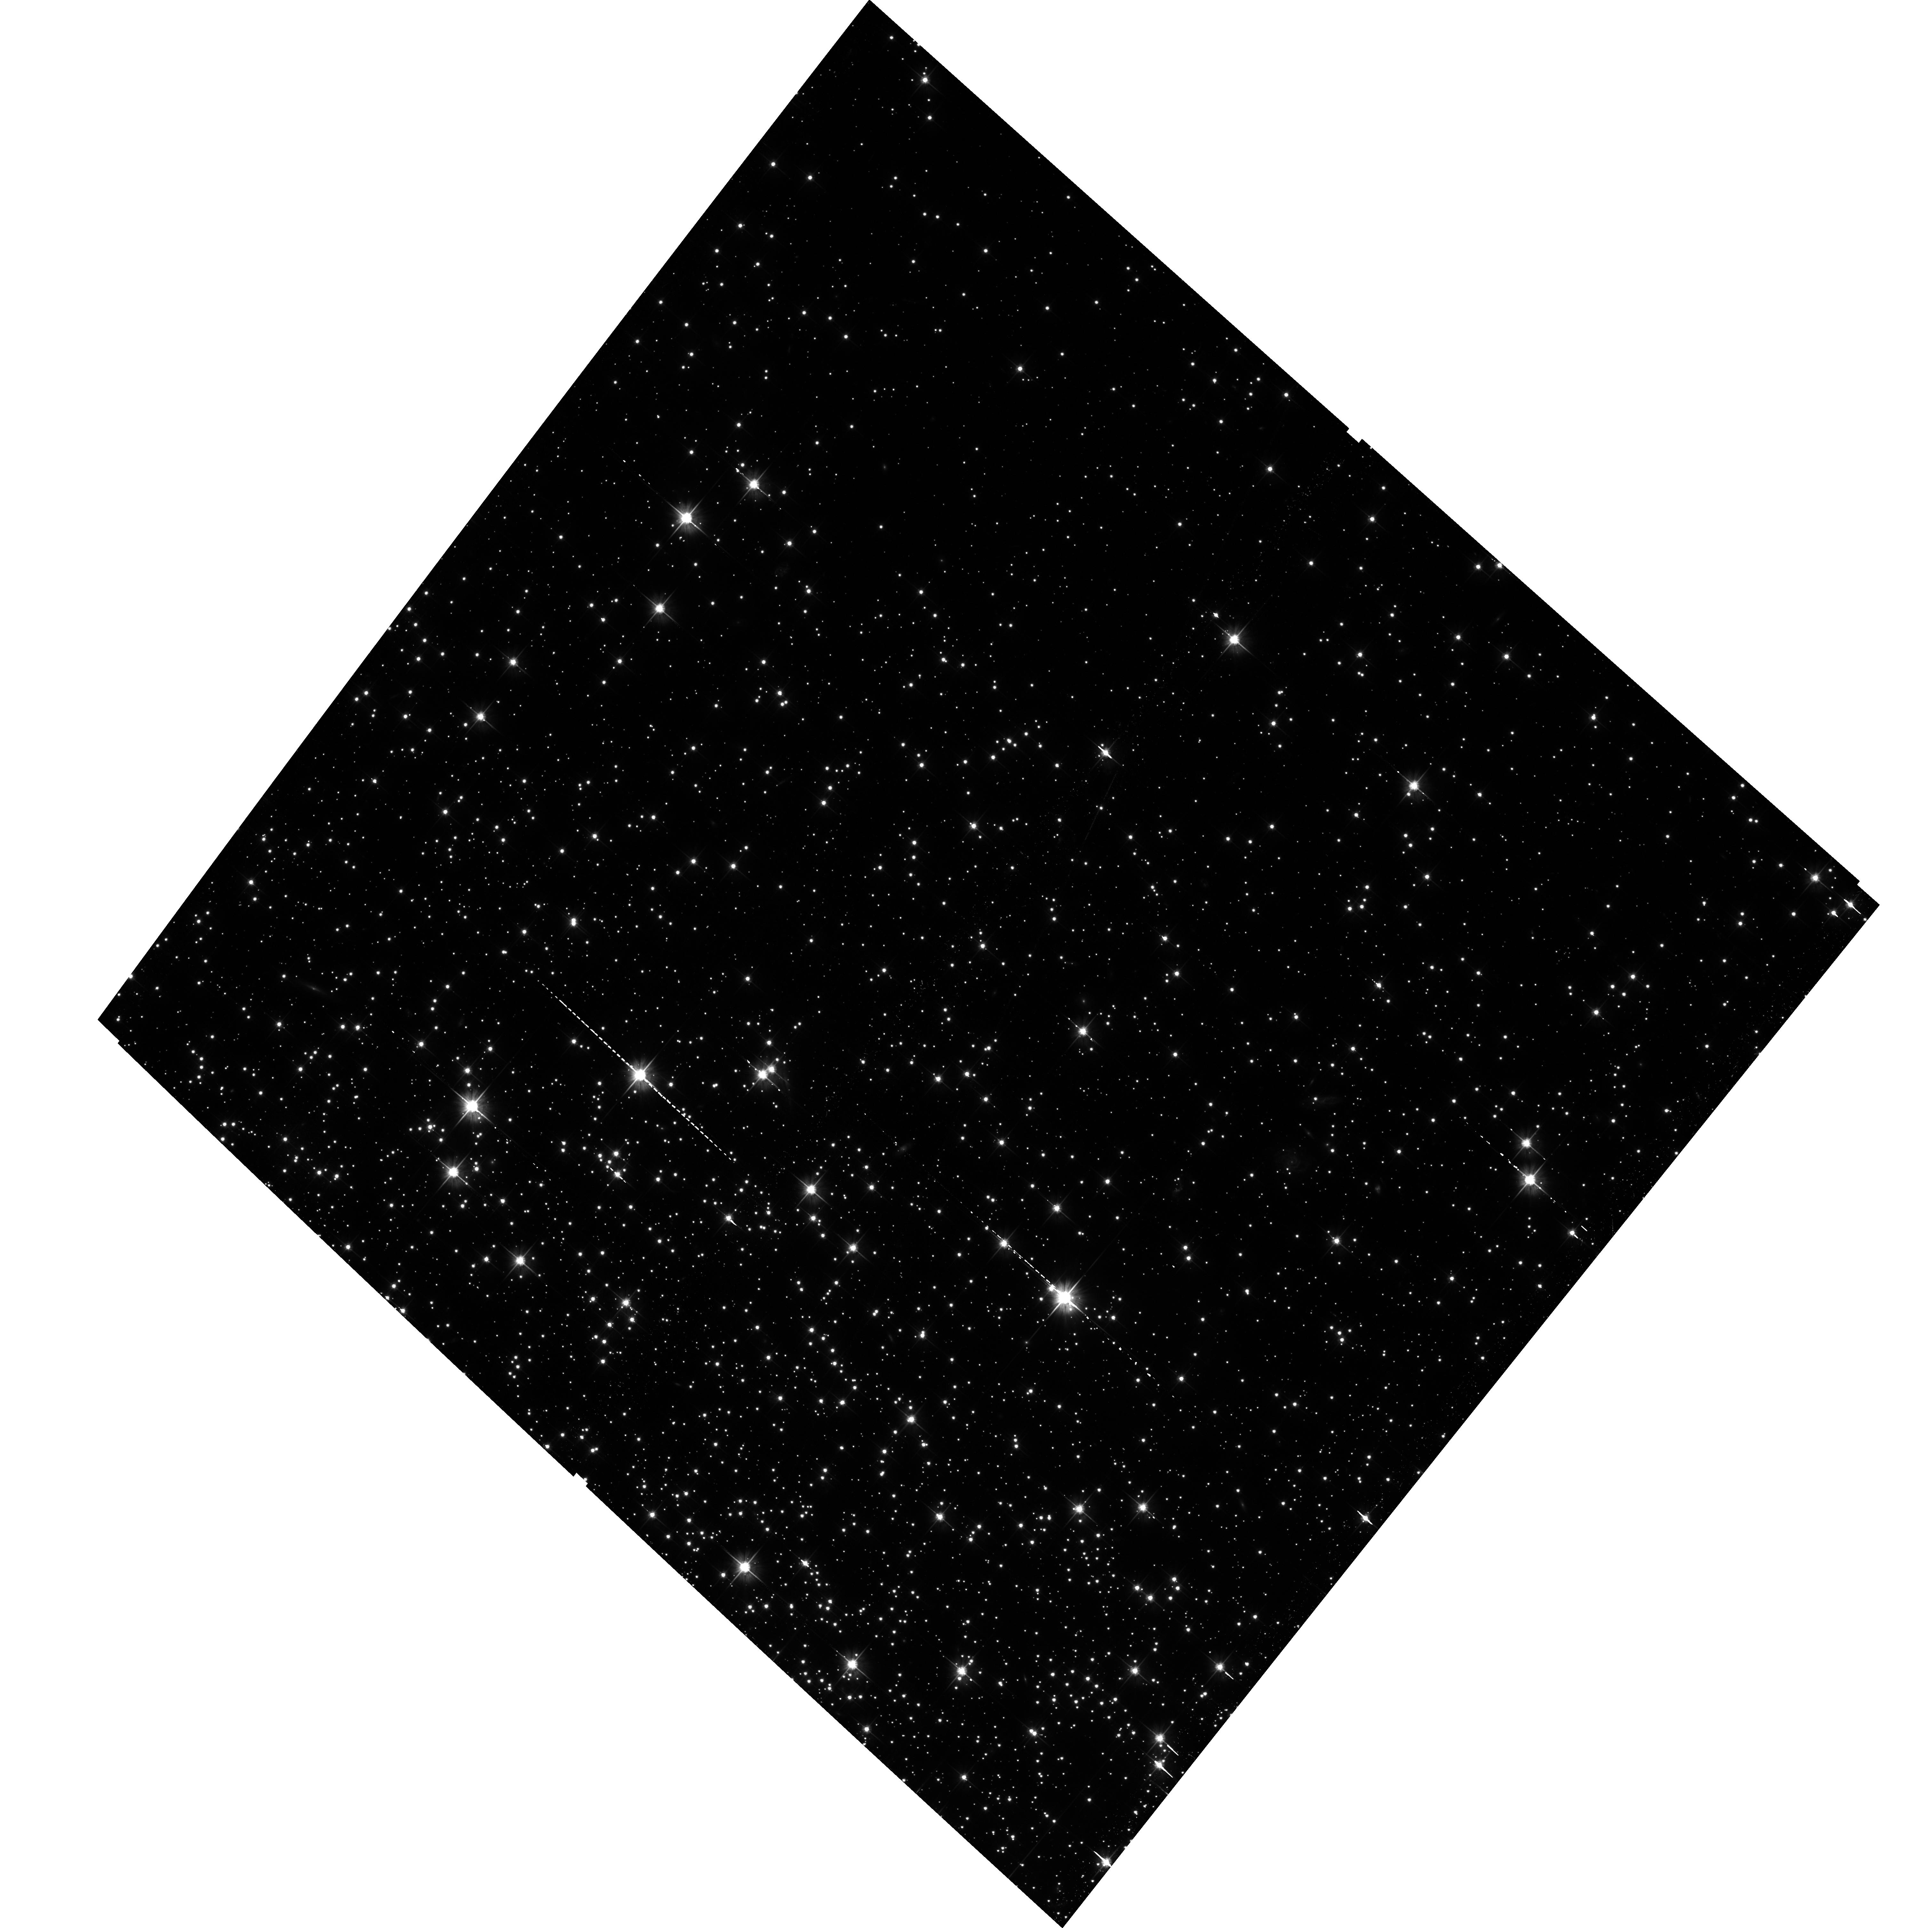
Target: NGC-6752. Instrument: ACS/WFC. Filter: F606W. Exposure: 41 min. Observation ID: hst_15491_17_acs_wfc_f606w_jdtg17

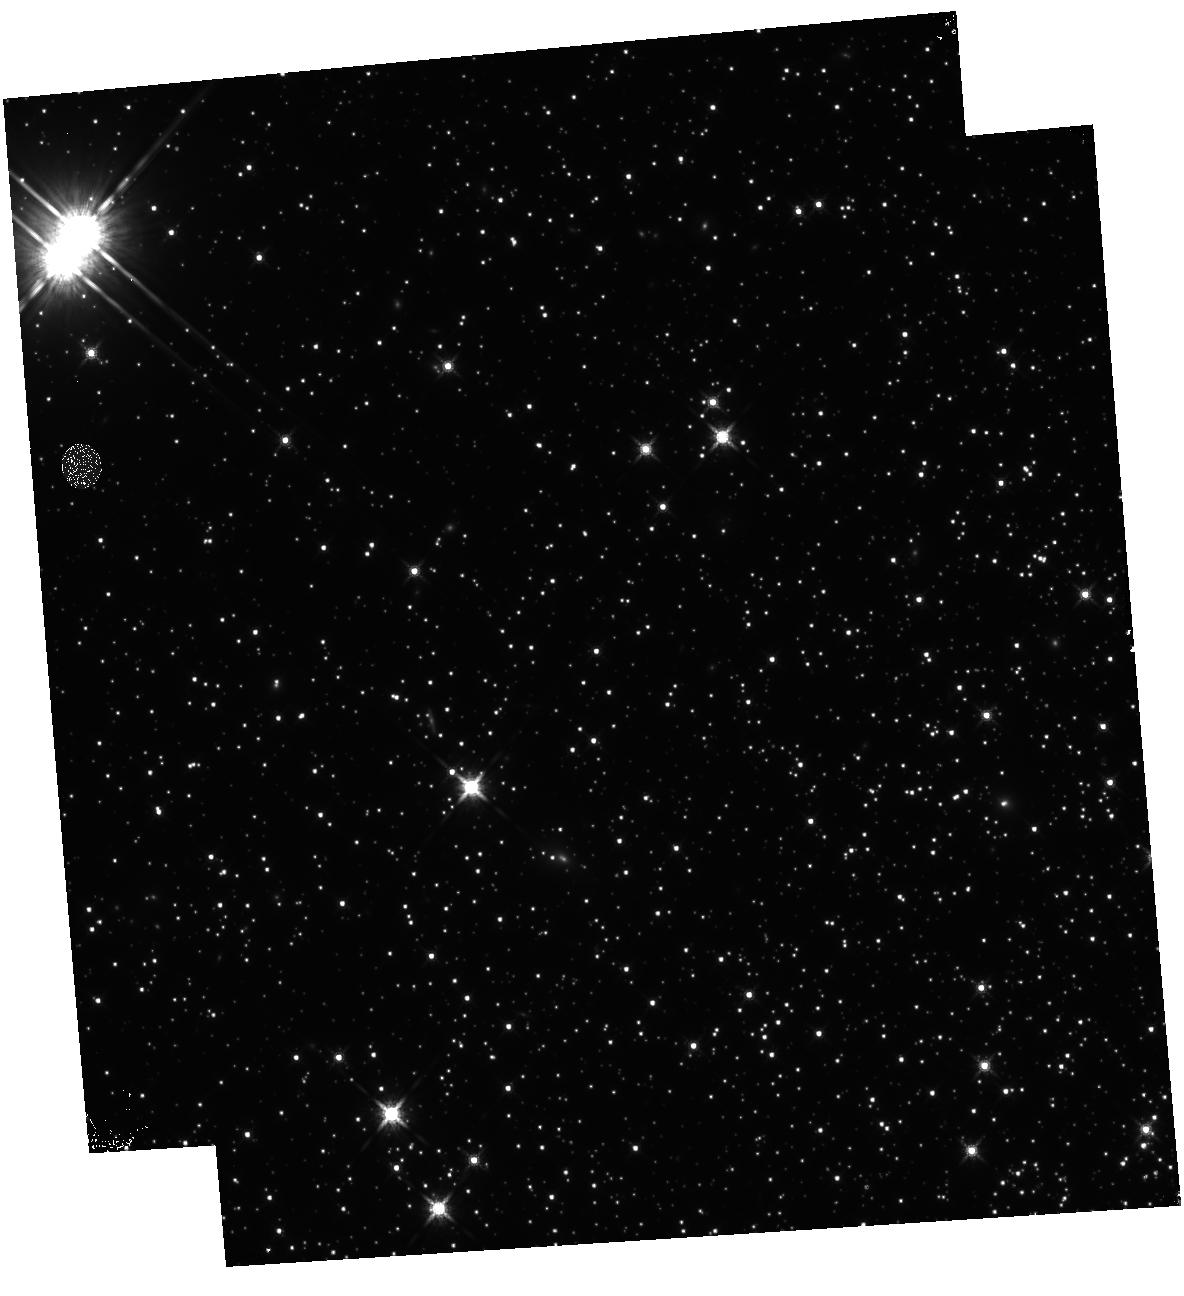
Target: NGC-6752. Instrument: WFC3/IR. Filter: F160W. Exposure: 46 min. Observation ID: hst_15491_10_wfc3_ir_f160w_idtg10

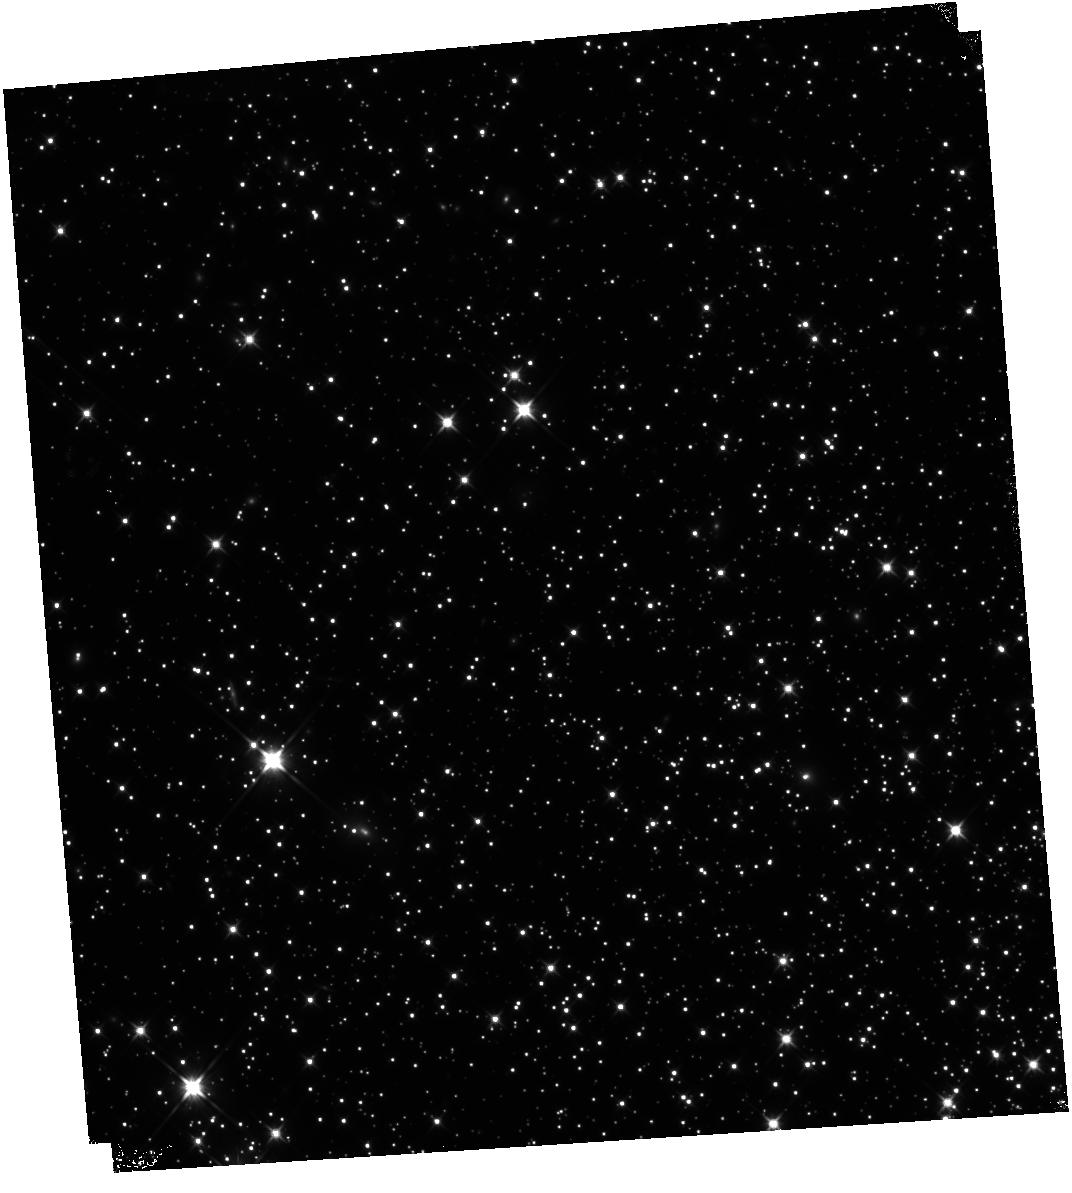
Target: NGC-6752. Instrument: WFC3/IR. Filter: F110W. Exposure: 46 min. Observation ID: hst_15491_22_wfc3_ir_f110w_idtg22

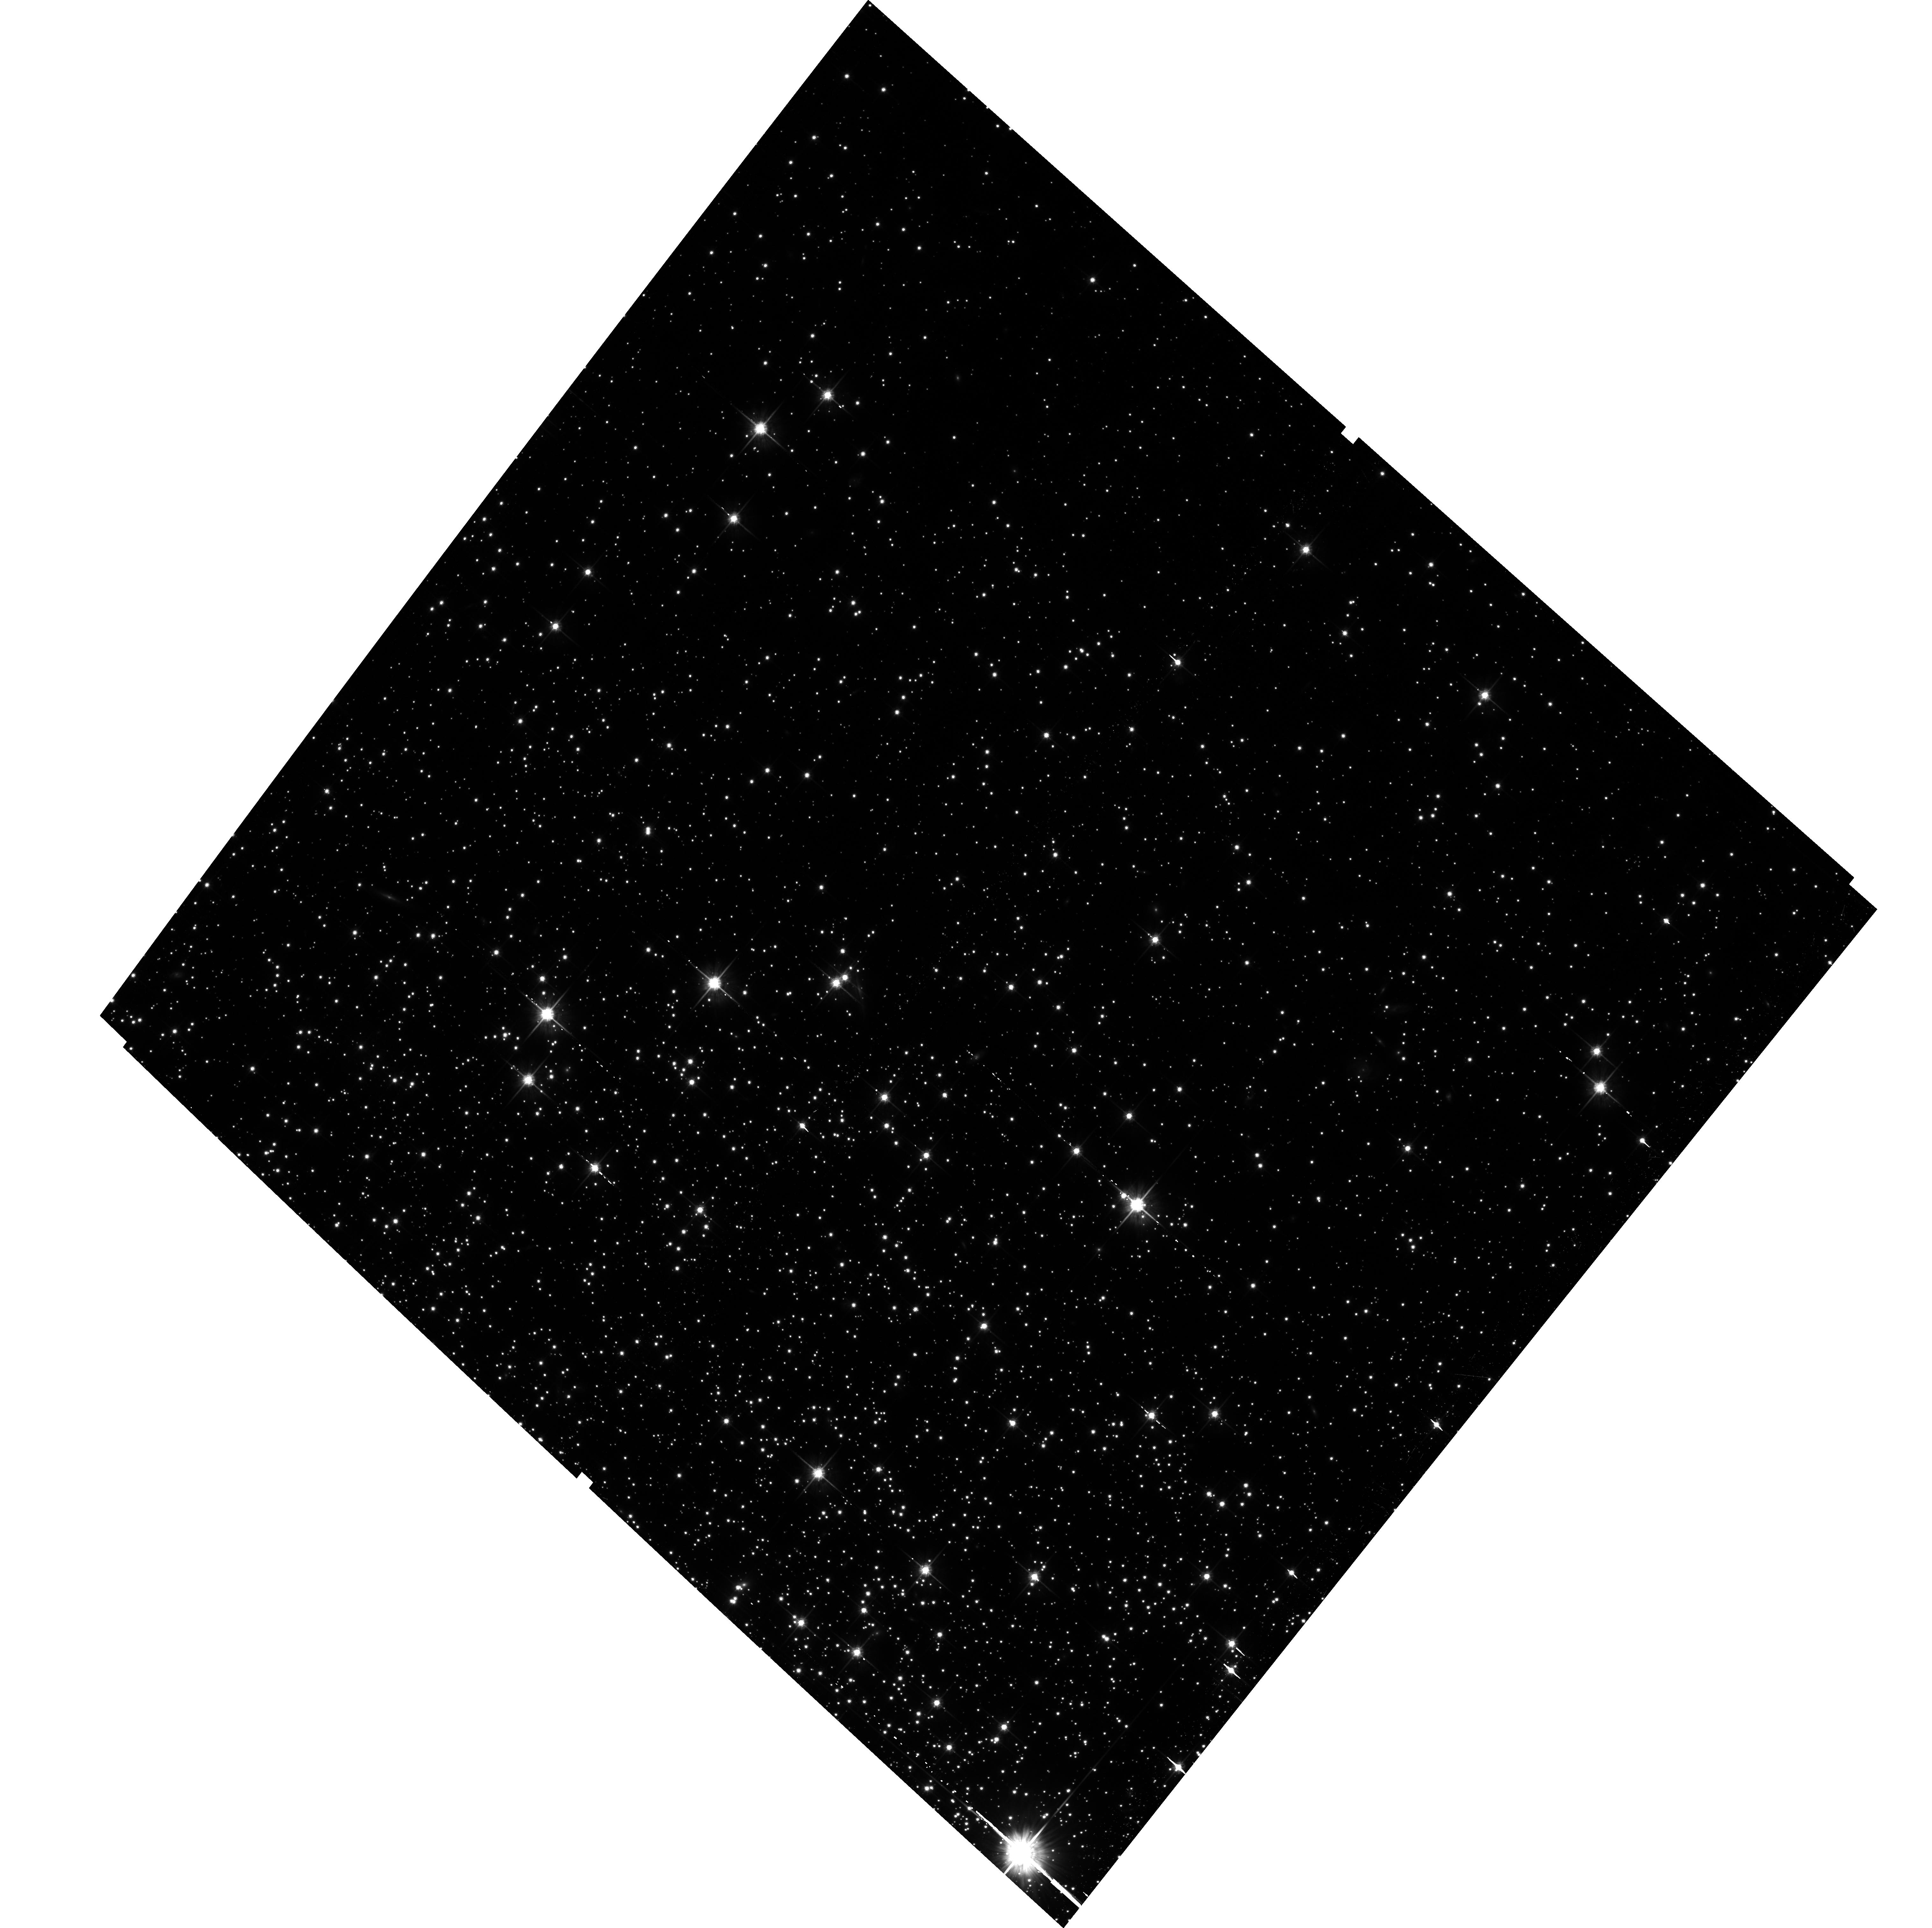
Target: NGC-6752. Instrument: ACS/WFC. Filter: F814W. Exposure: 41 min. Observation ID: hst_15491_09_acs_wfc_f814w_jdtg09

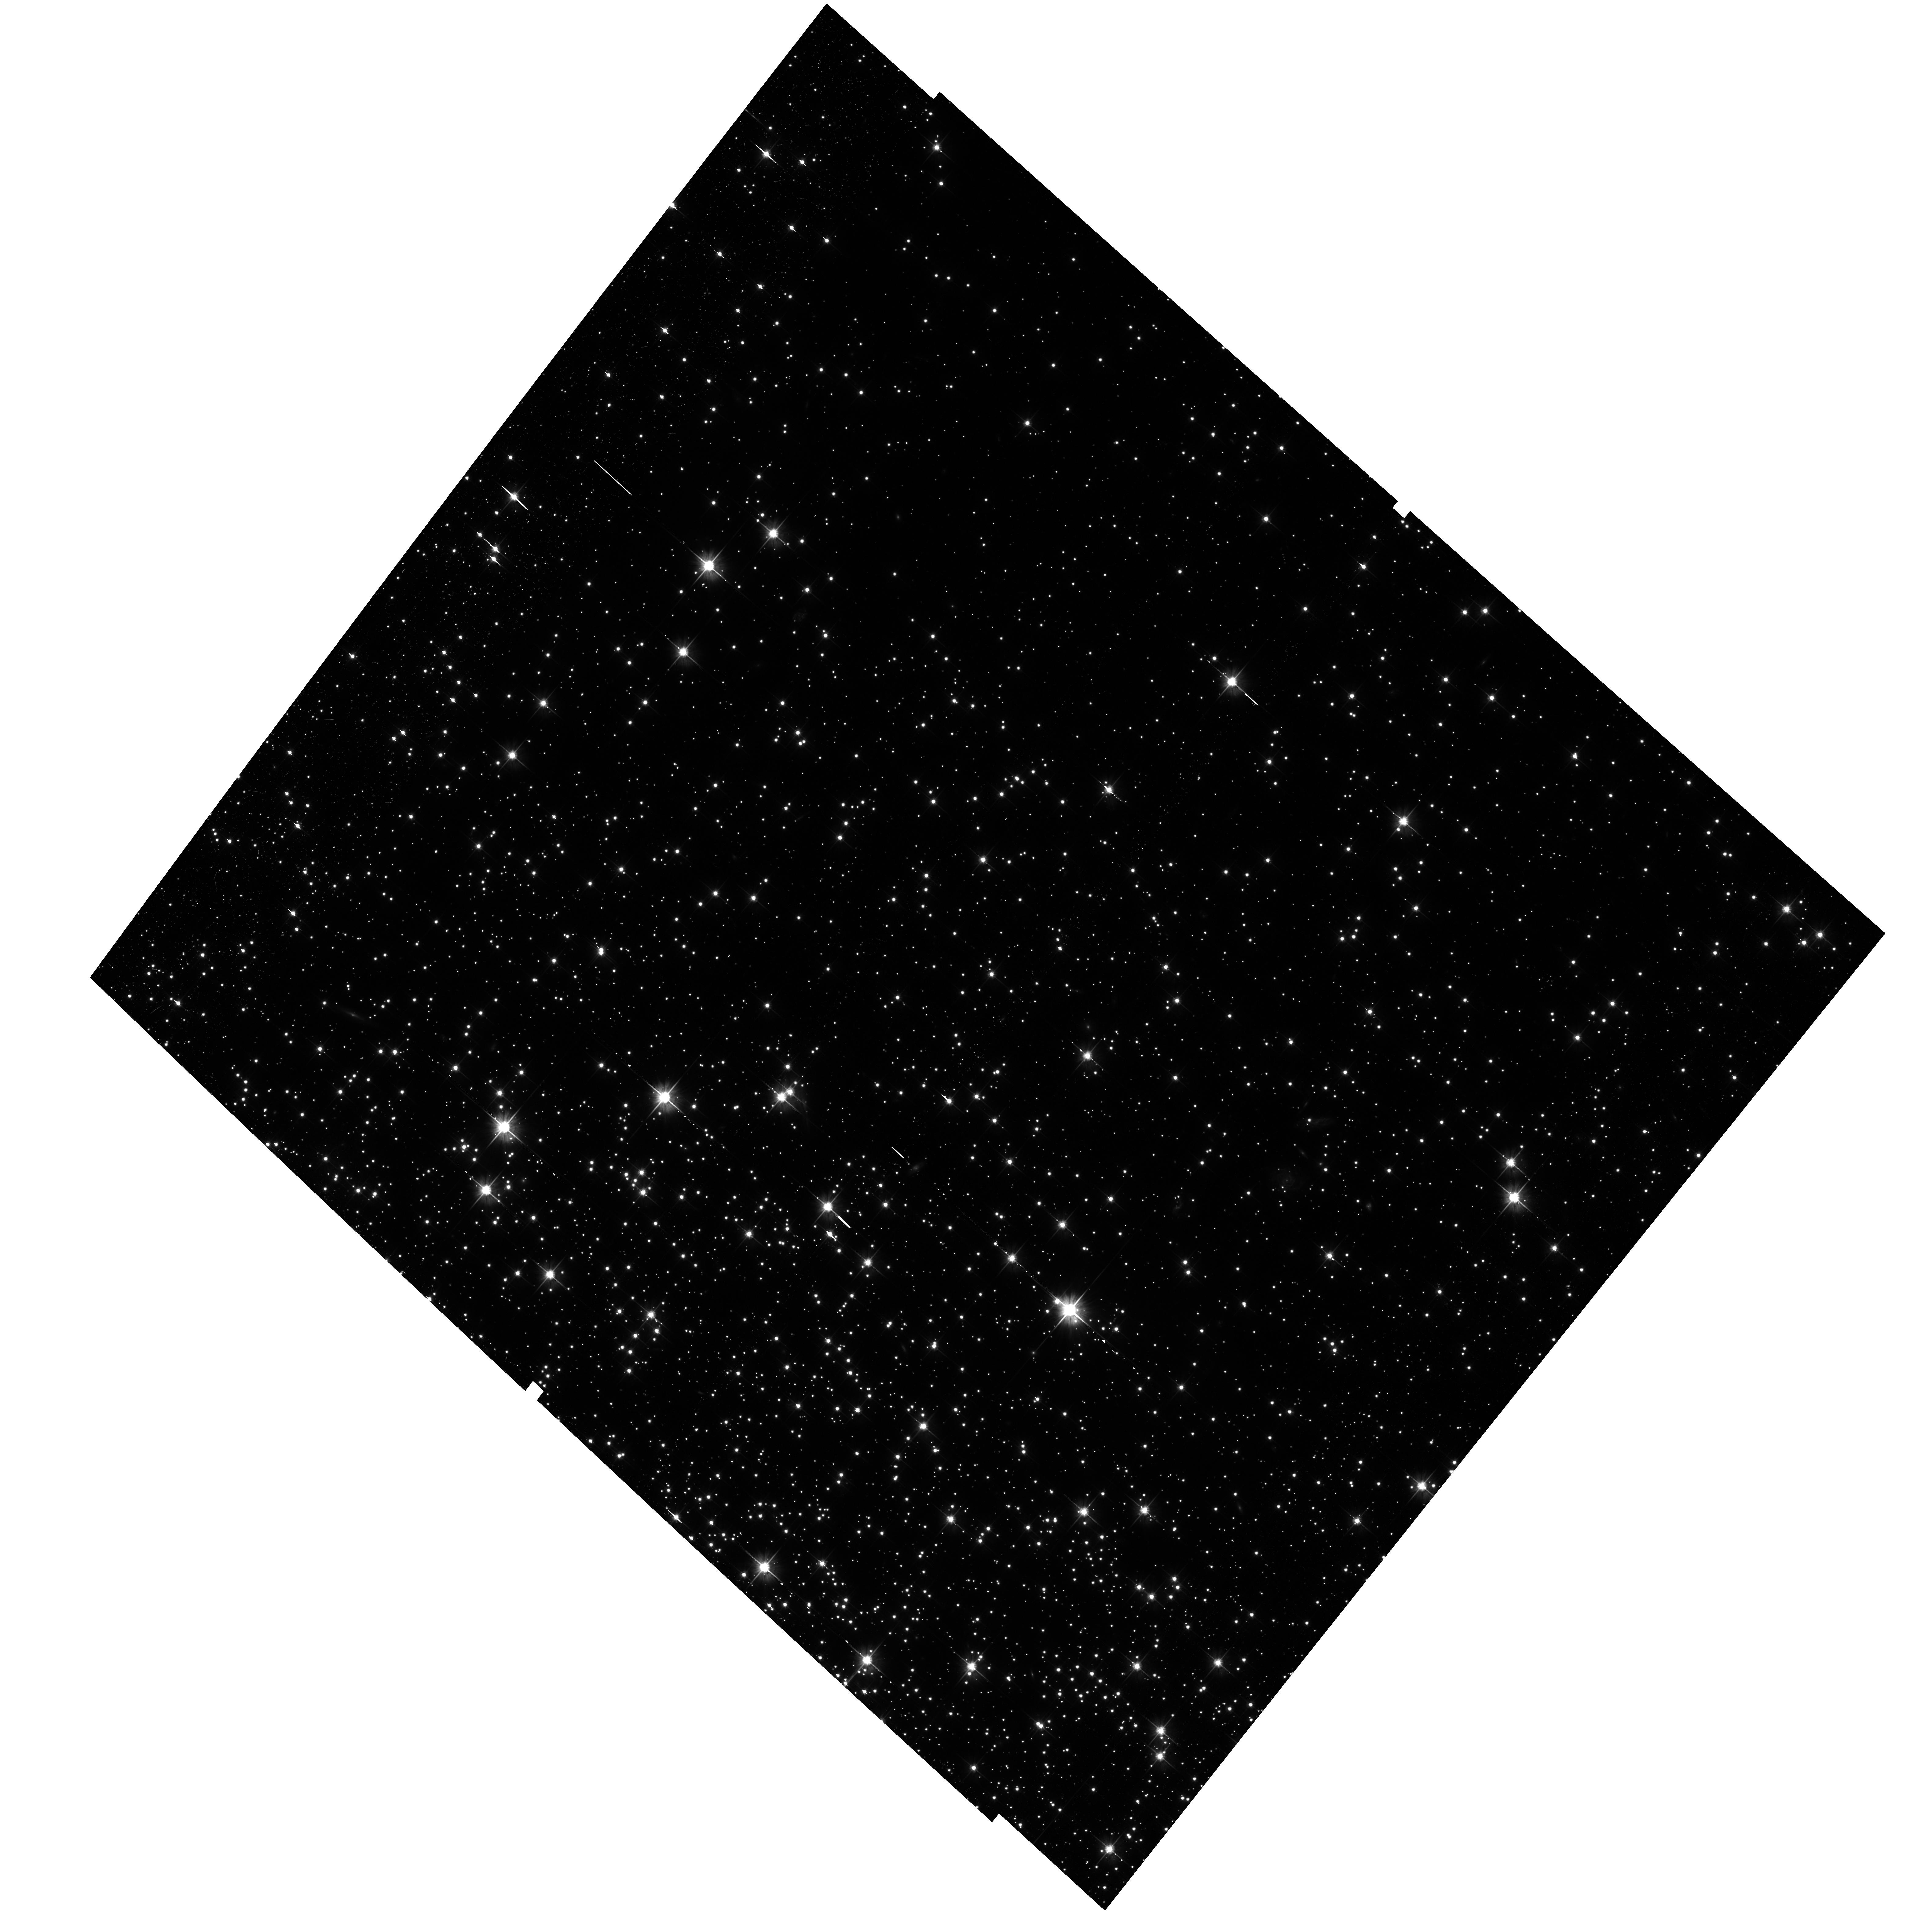
Target: NGC-6752. Instrument: ACS/WFC. Filter: F606W. Exposure: 41 min. Observation ID: hst_15491_15_acs_wfc_f606w_jdtg15

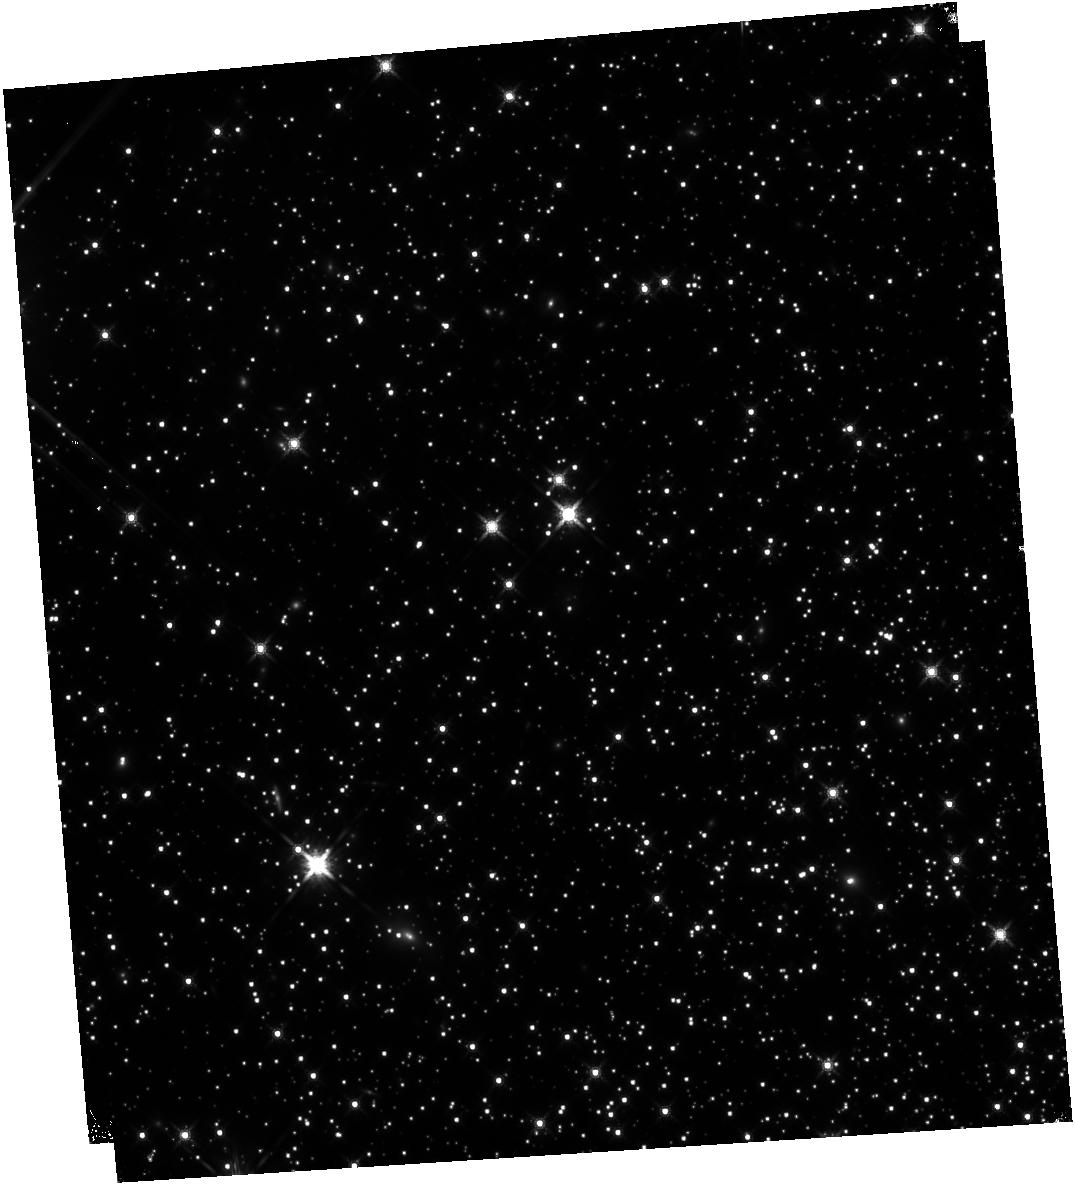
Target: NGC-6752. Instrument: WFC3/IR. Filter: F160W. Exposure: 46 min. Observation ID: hst_15491_02_wfc3_ir_f160w_idtg02

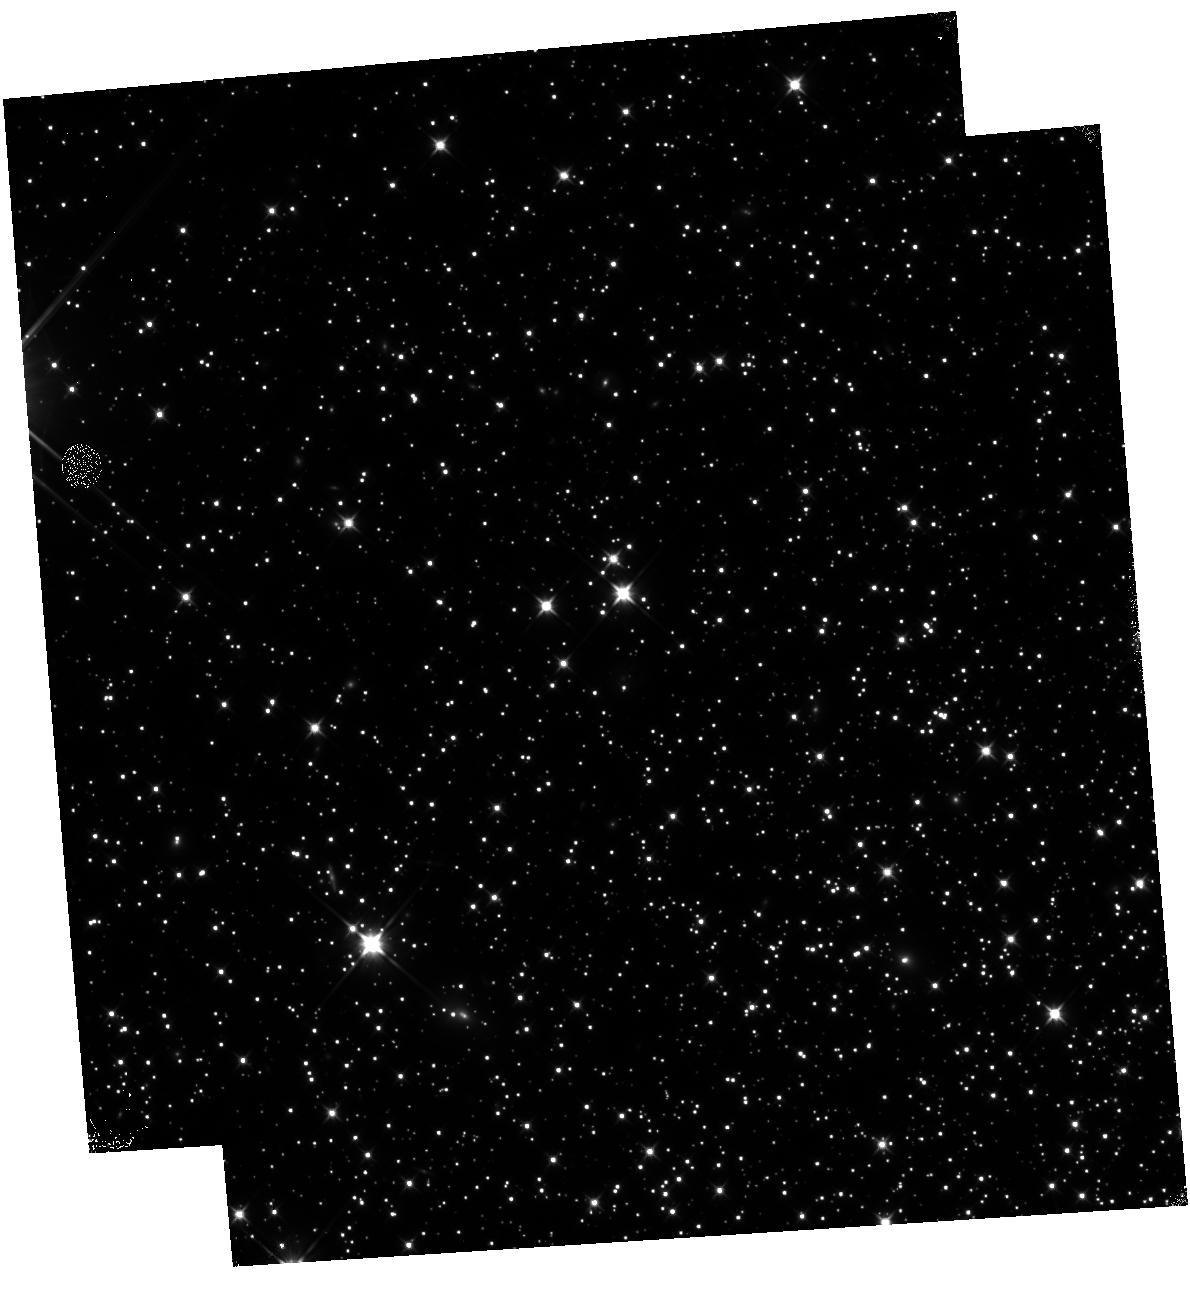
Target: NGC-6752. Instrument: WFC3/IR. Filter: F110W. Exposure: 46 min. Observation ID: hst_15491_15_wfc3_ir_f110w_idtg15

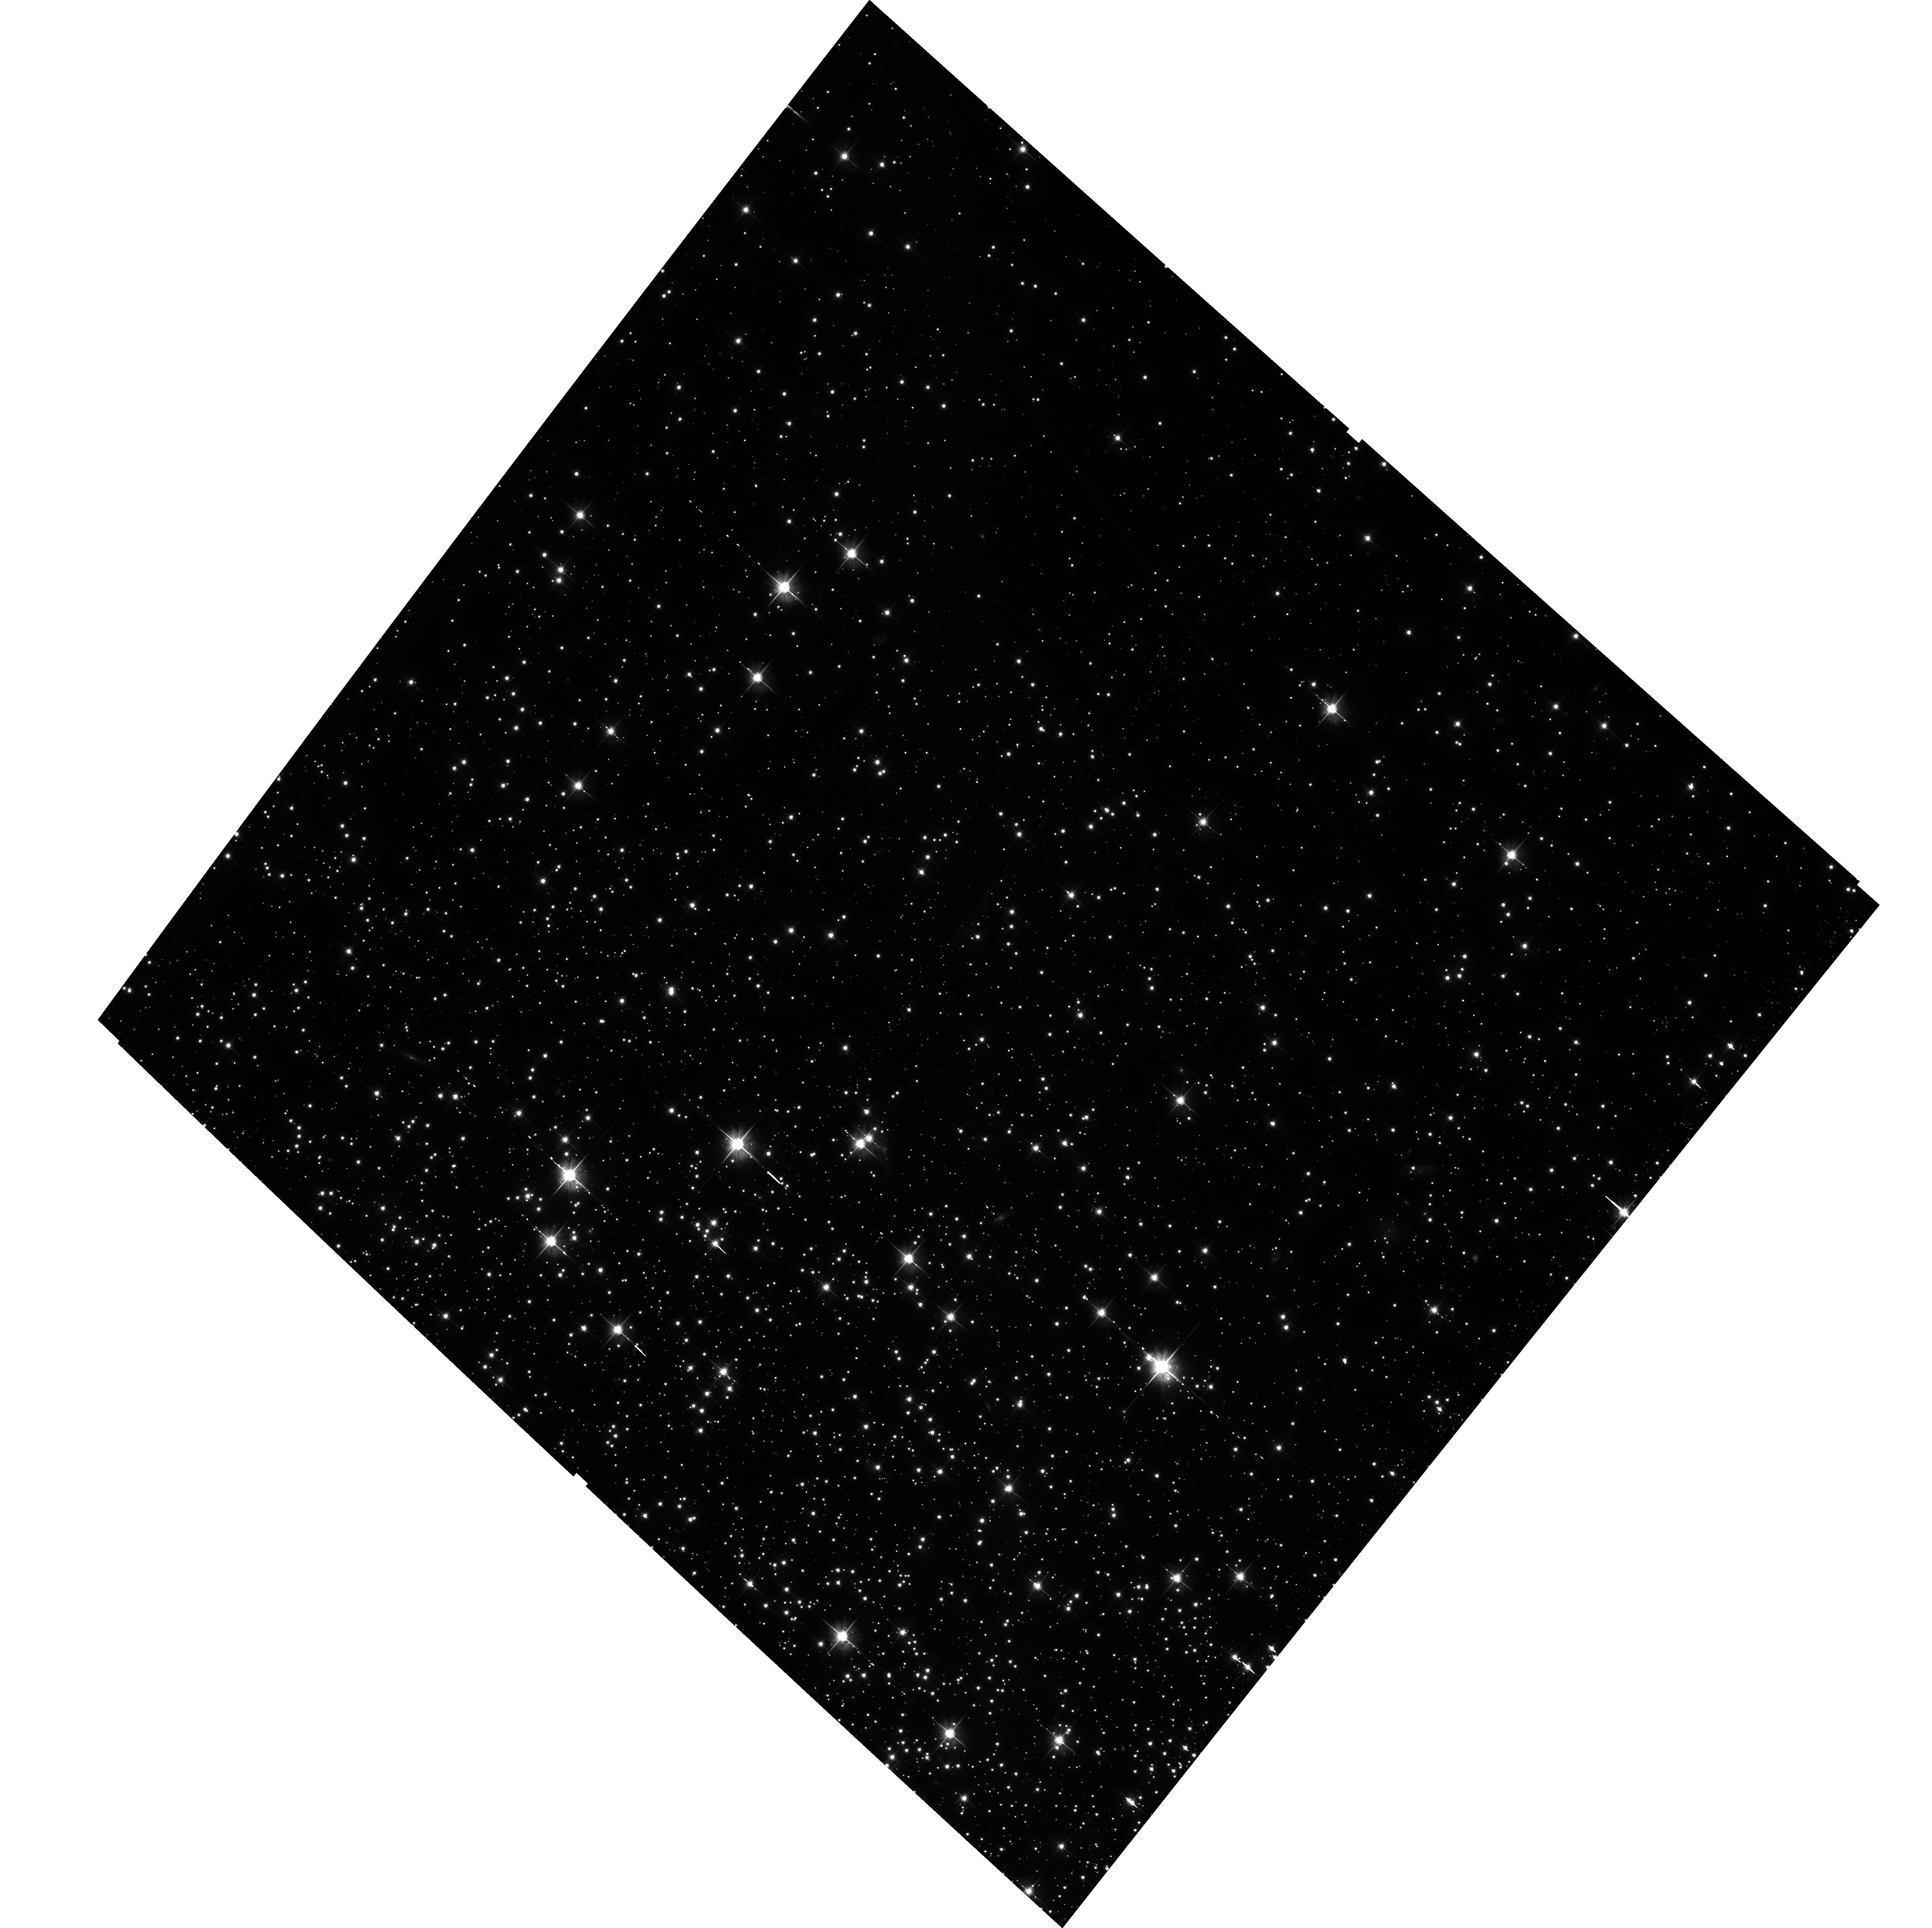
Target: NGC-6752. Instrument: ACS/WFC. Filter: F606W. Exposure: 41 min. Observation ID: hst_15491_19_acs_wfc_f606w_jdtg19

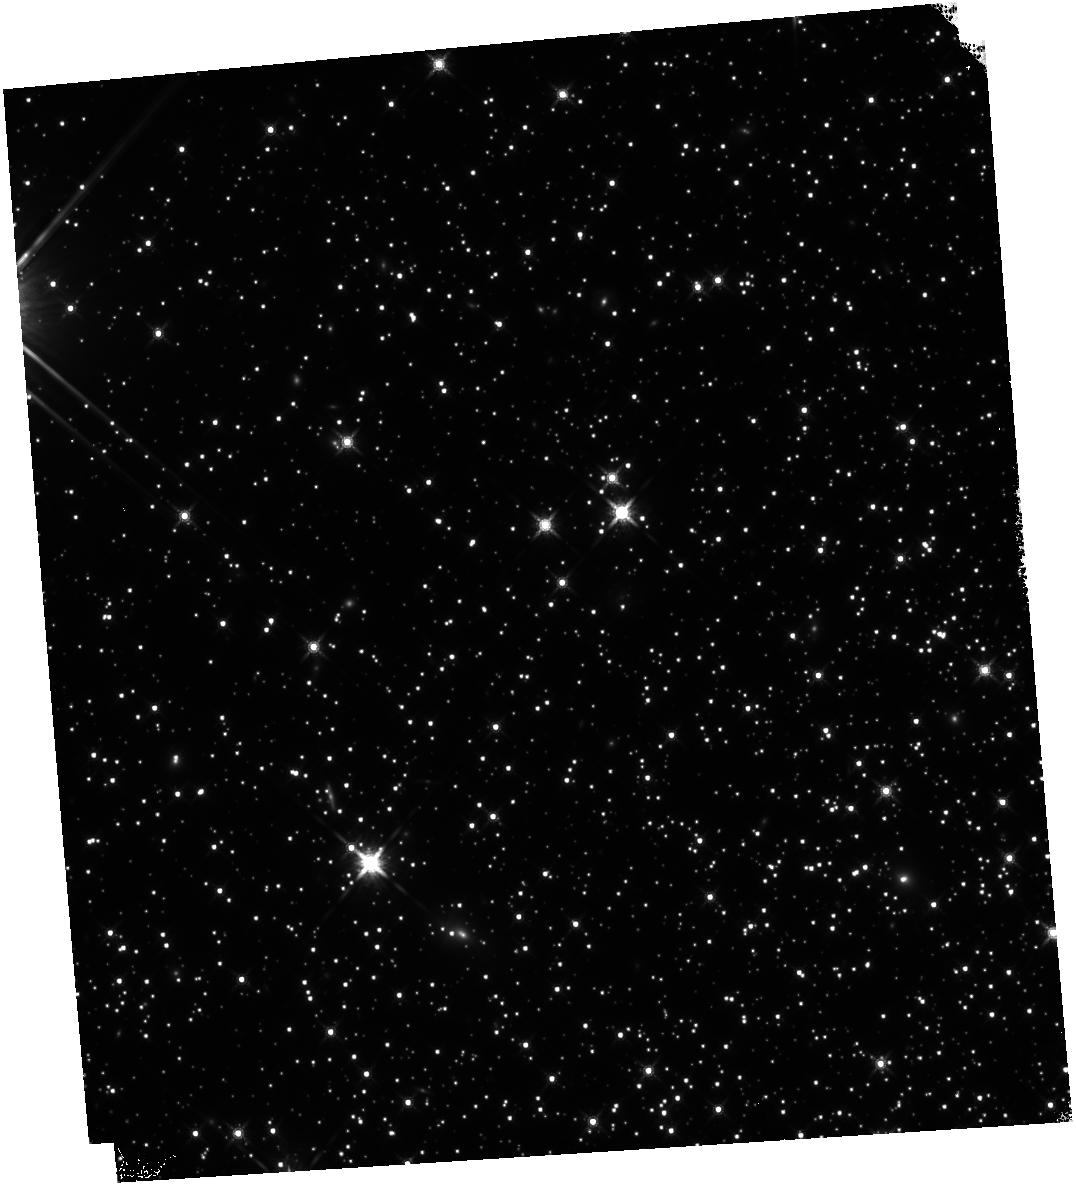
Target: NGC-6752. Instrument: WFC3/IR. Filter: F160W. Exposure: 46 min. Observation ID: hst_15491_04_wfc3_ir_f160w_idtg04

The end of the White Dwarf Cooling Sequence of NGC 6752 (PI: Bedin, Luigi R.)

We propose to study the last HST-accessible white dwarf (WD) cooling sequence (CS) for a nearby globular cluster (GC), the chemically complex, extreme blue horizontal branch cluster NGC 6752. Over 97% of stars end their lives as WDs, and the WD CS provides constraints not only on the age, but also potentially the star formation history of a GC. The CS of WDs also lies in the least-explored region of the color-magnitude diagram of old stellar populations. Recent deep imaging with HST has successfully reached the end of the WD CS in only three "classical" old GCs, M4, NGC 6397 and 47 Tuc, and reveals an unexpectedly complex, and double-peaked, WD CS in the metal rich old open cluster NGC 6791. One more investigation is in progress on the massive globular Omega Centauri, where over 14 sub-populations are known to exist. While almost every cluster is known to host multiple populations, every single cluster is unique. NGC 6752 is a bridge between the relatively simple globular clusters, and Omega Cen, the most complex globular cluster known. NGC 6752 has an extended blue horizontal branch, a collapsed core and 3 chemically distinct populations. It is our last chance to add diversity to our very limited sample of WD CS, so far containing only 3 globular clusters, one old open cluster, and the complex Omega Cen system. We need to undertake this investigation while HST is still operational, as there is no foreseeable opportunity in the post-HST era to have one extra WD CS in the homogeneus optical photometric system of HST.